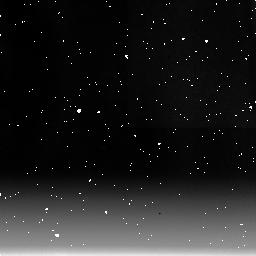
Target: IC5063
Instrument: NICMOS/NIC3
Filter: F215N
Exposure: 34 min
Observation ID: n3uy01090

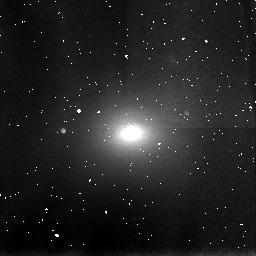
Target: IC5063
Instrument: NICMOS/NIC3
Filter: F110W
Exposure: 2 min
Observation ID: n3uy01040

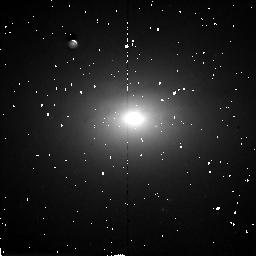
Target: IC5063
Instrument: NICMOS/NIC2
Filter: F160W
Exposure: 9 min
Observation ID: n3uy01020

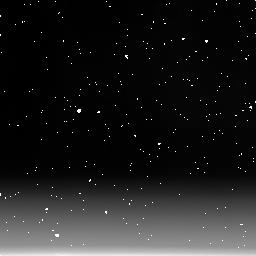
Target: IC5063
Instrument: NICMOS/NIC3
Filter: F222M
Exposure: 6 min
Observation ID: n3uy01060

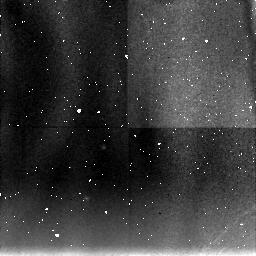
Target: IC5063
Instrument: NICMOS/NIC3
Filter: F190N
Exposure: 34 min
Observation ID: n3uy01080

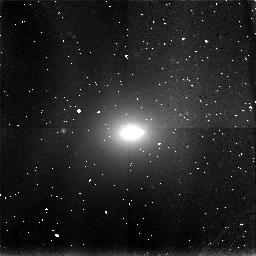
Target: IC5063
Instrument: NICMOS/NIC3
Filter: F166N
Exposure: 17 min
Observation ID: n3uy01070

UNVEILING THE HIDDEN QUASAR OF IC5063 (PI: Calzetti, Daniela)

The central source of IC5063 shows properties which are a cross-way between a Seyfert and a radio galaxy. The galaxy contains extended line emission regions, a Seyfert 2 type nucleus, and a double radio source. The radio luminosity is about two orders of magnitude larger than the typical values for Seyfert 2s, and the galaxy could be a candidate for a merger remnant. Observations at optical wavelengths of the central region are hampered by the presence of a large amount of dust along the line of sight, and ground based infrared images have inadequate spatial resolution to reveal the central source. # High spatial resolution infrared observations will offer a handle to understand the nature of the nucleus of IC5063.